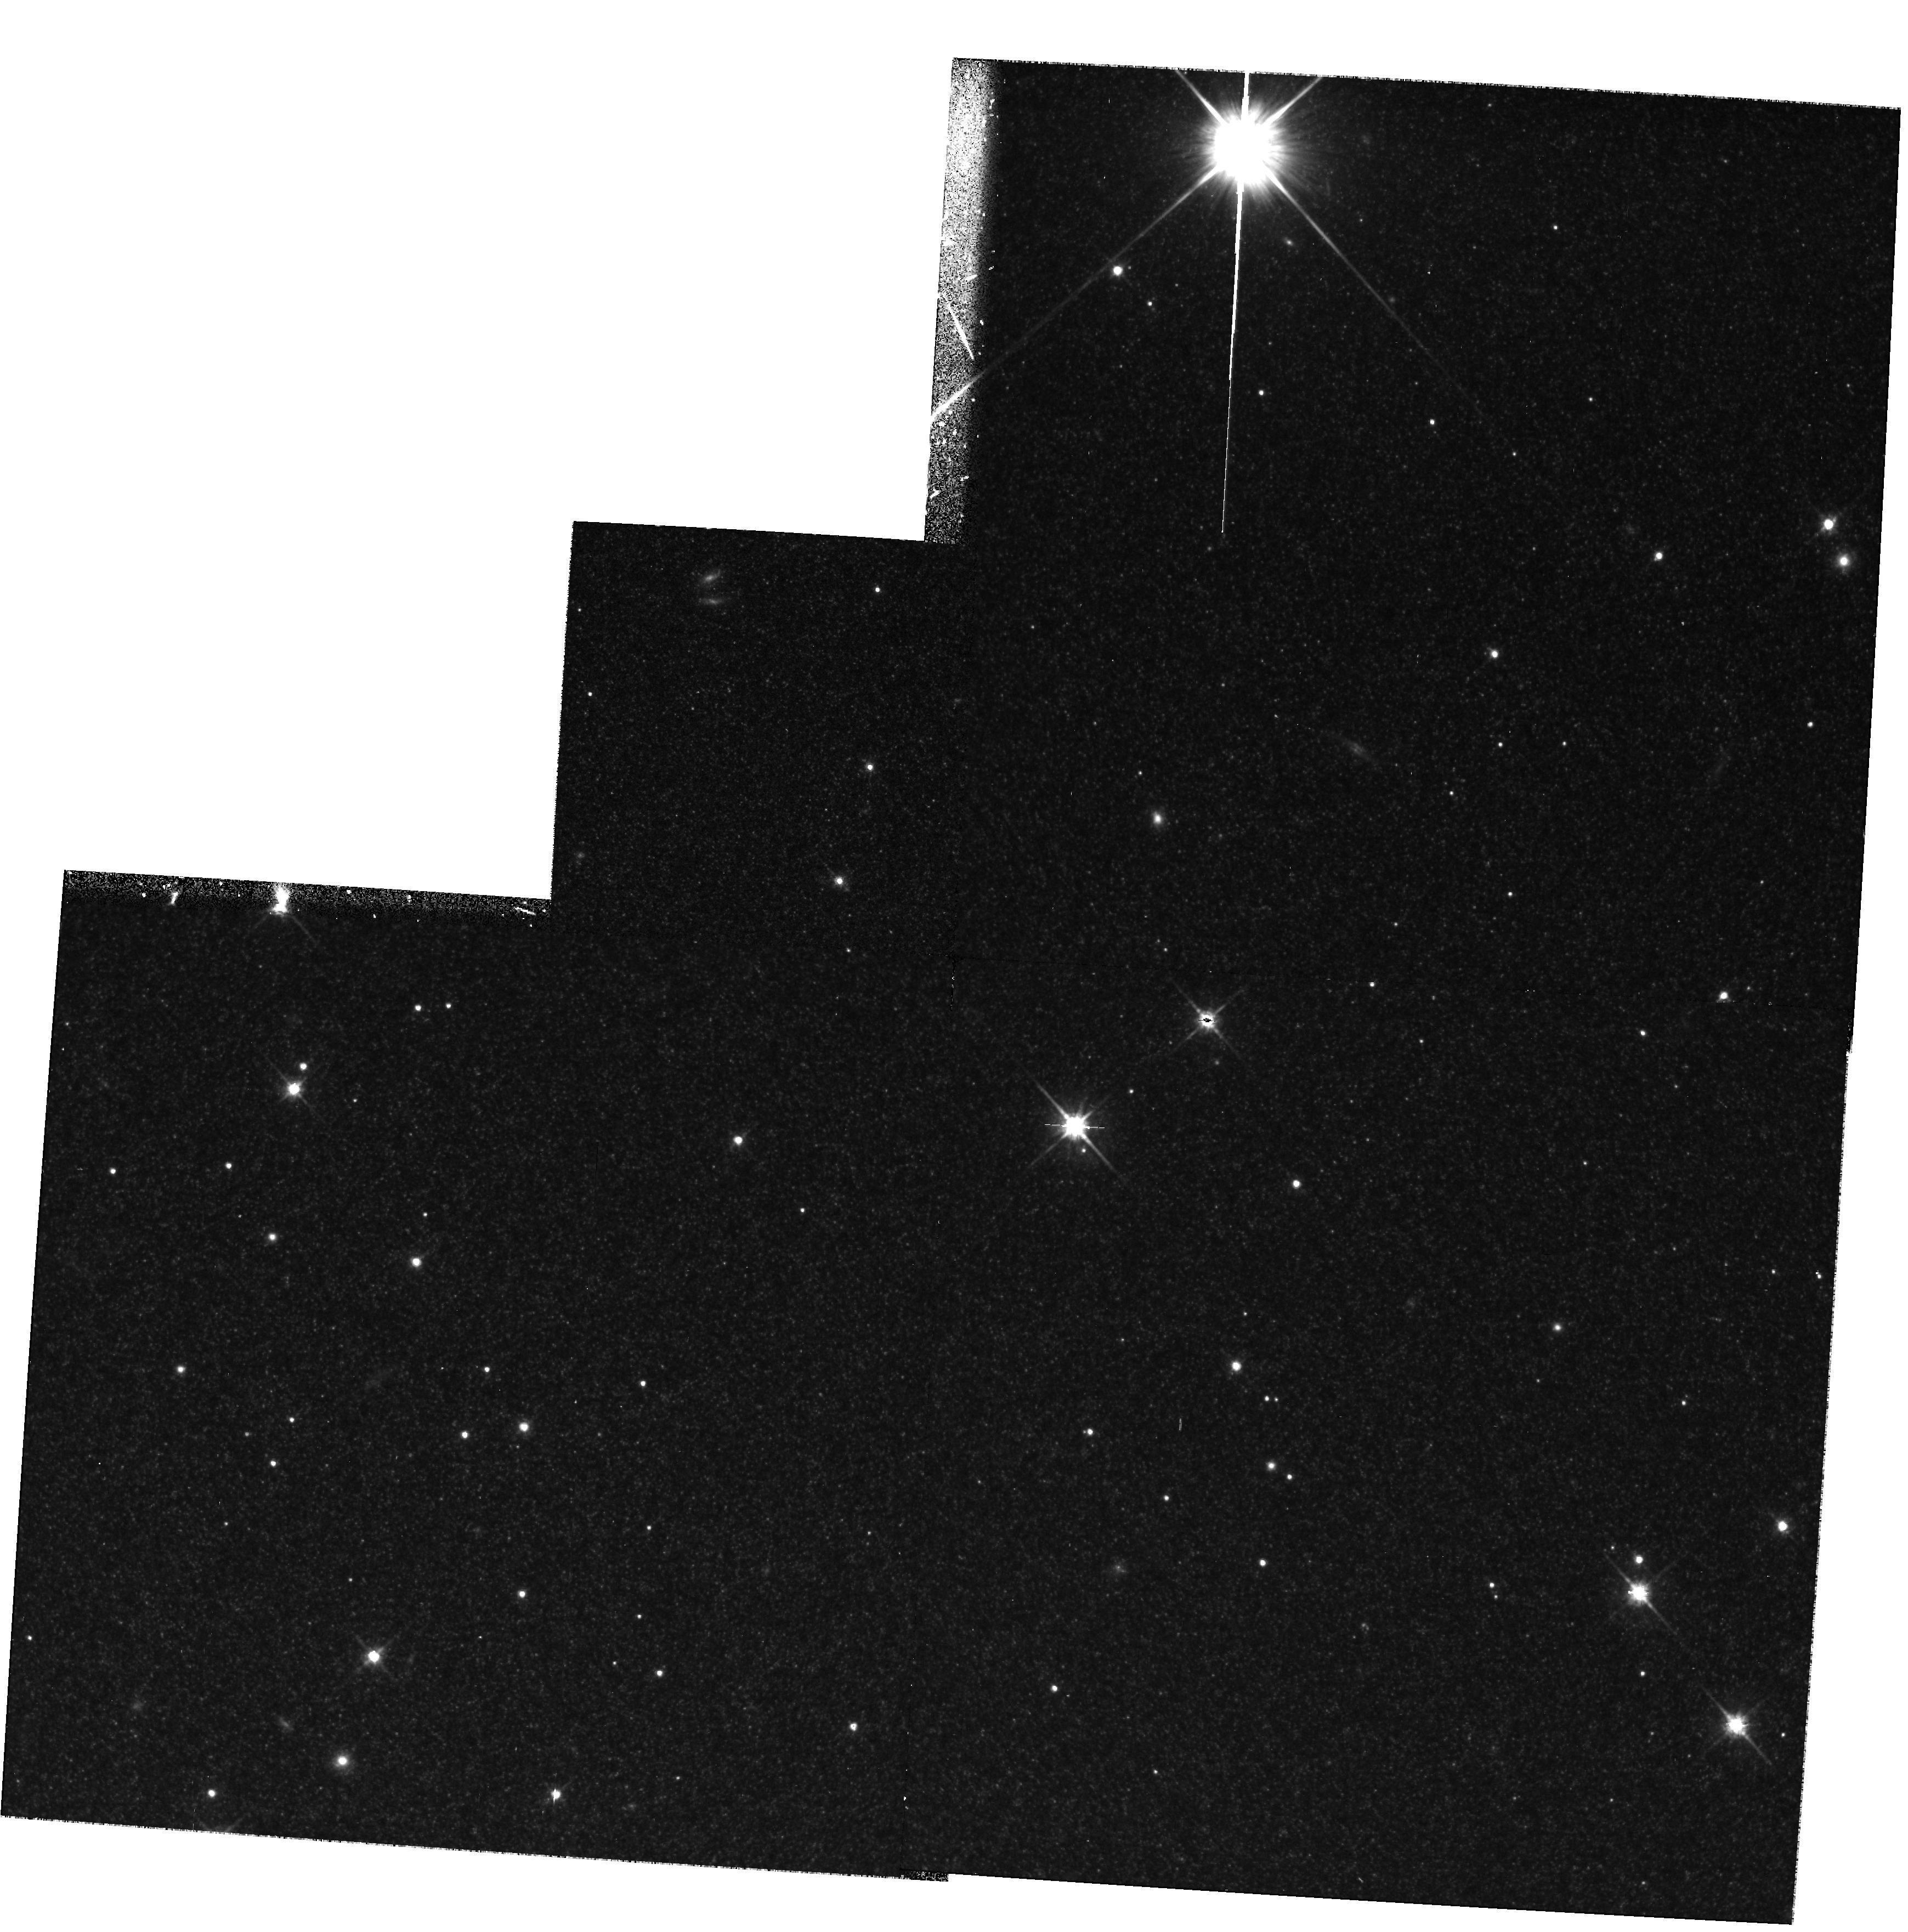
Target: PAR-WFPC2. Instrument: WFPC2/PC. Filter: F814W. Exposure: 40 min. Observation ID: hst_7267_01_wfpc2_pc_f814w_u46d01

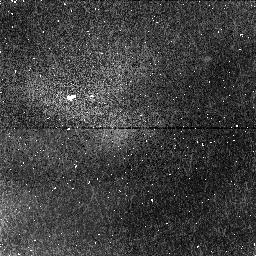
Target: PAR-NIC. Instrument: NICMOS/NIC1. Filter: F164N. Exposure: 19 min. Observation ID: n46d02050

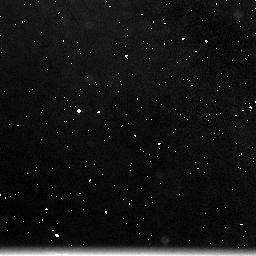
Target: NIC-BACKGR. Instrument: NICMOS/NIC3. Filter: F215N. Exposure: 19 min. Observation ID: n46d020b0

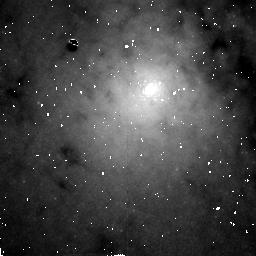
Target: CENTAURUS-A-NUC. Instrument: NICMOS/NIC2. Filter: F190N. Exposure: 43 min. Observation ID: n46d02080

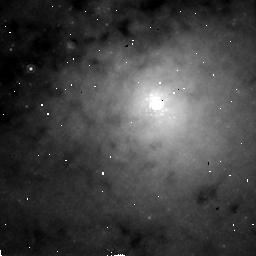
Target: CENTAURUS-A-NUC. Instrument: NICMOS/NIC2. Filter: POL120L. Exposure: 1.1 h. Observation ID: n46d01080

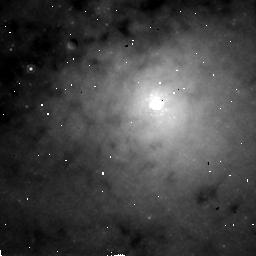
Target: CENTAURUS-A-NUC. Instrument: NICMOS/NIC2. Filter: POL240L. Exposure: 1.1 h. Observation ID: n46d010a0

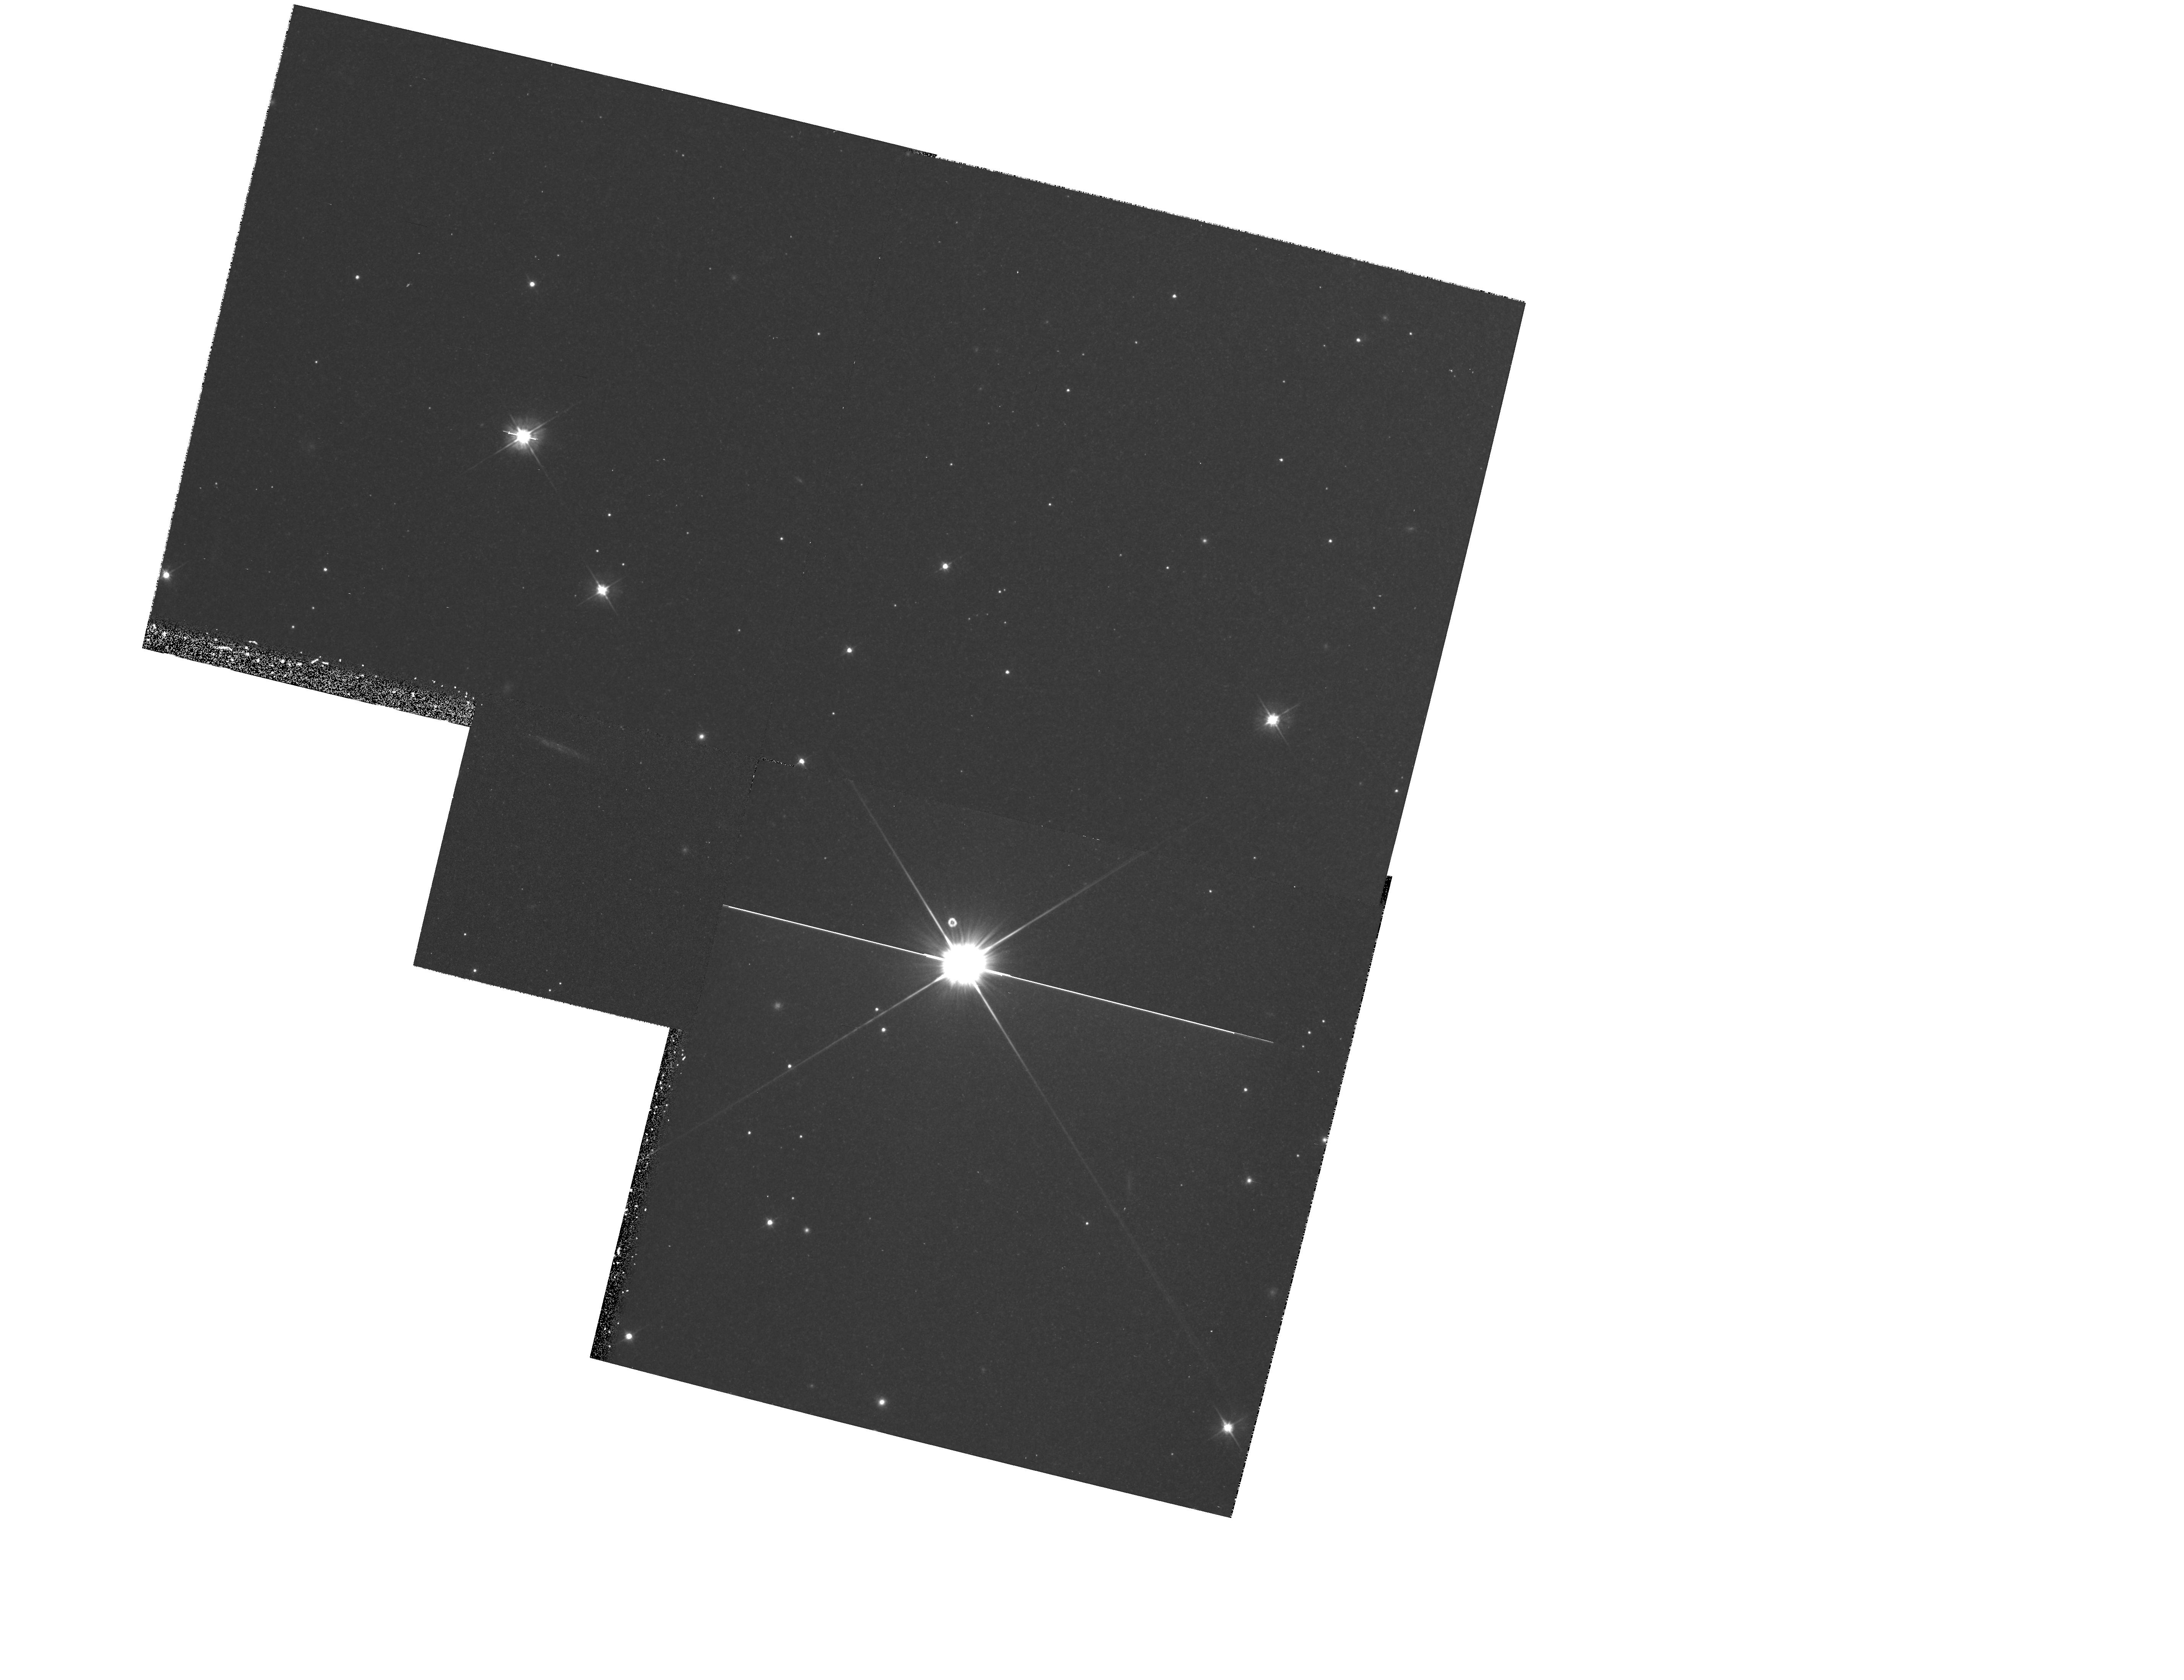
Target: PAR-WFPC2. Instrument: WFPC2/PC. Filter: F555W. Exposure: 27 min. Observation ID: hst_7267_02_wfpc2_pc_f555w_u46d02

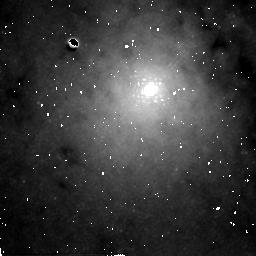
Target: CENTAURUS-A-NUC. Instrument: NICMOS/NIC2. Filter: F222M. Exposure: 43 min. Observation ID: n46d02090

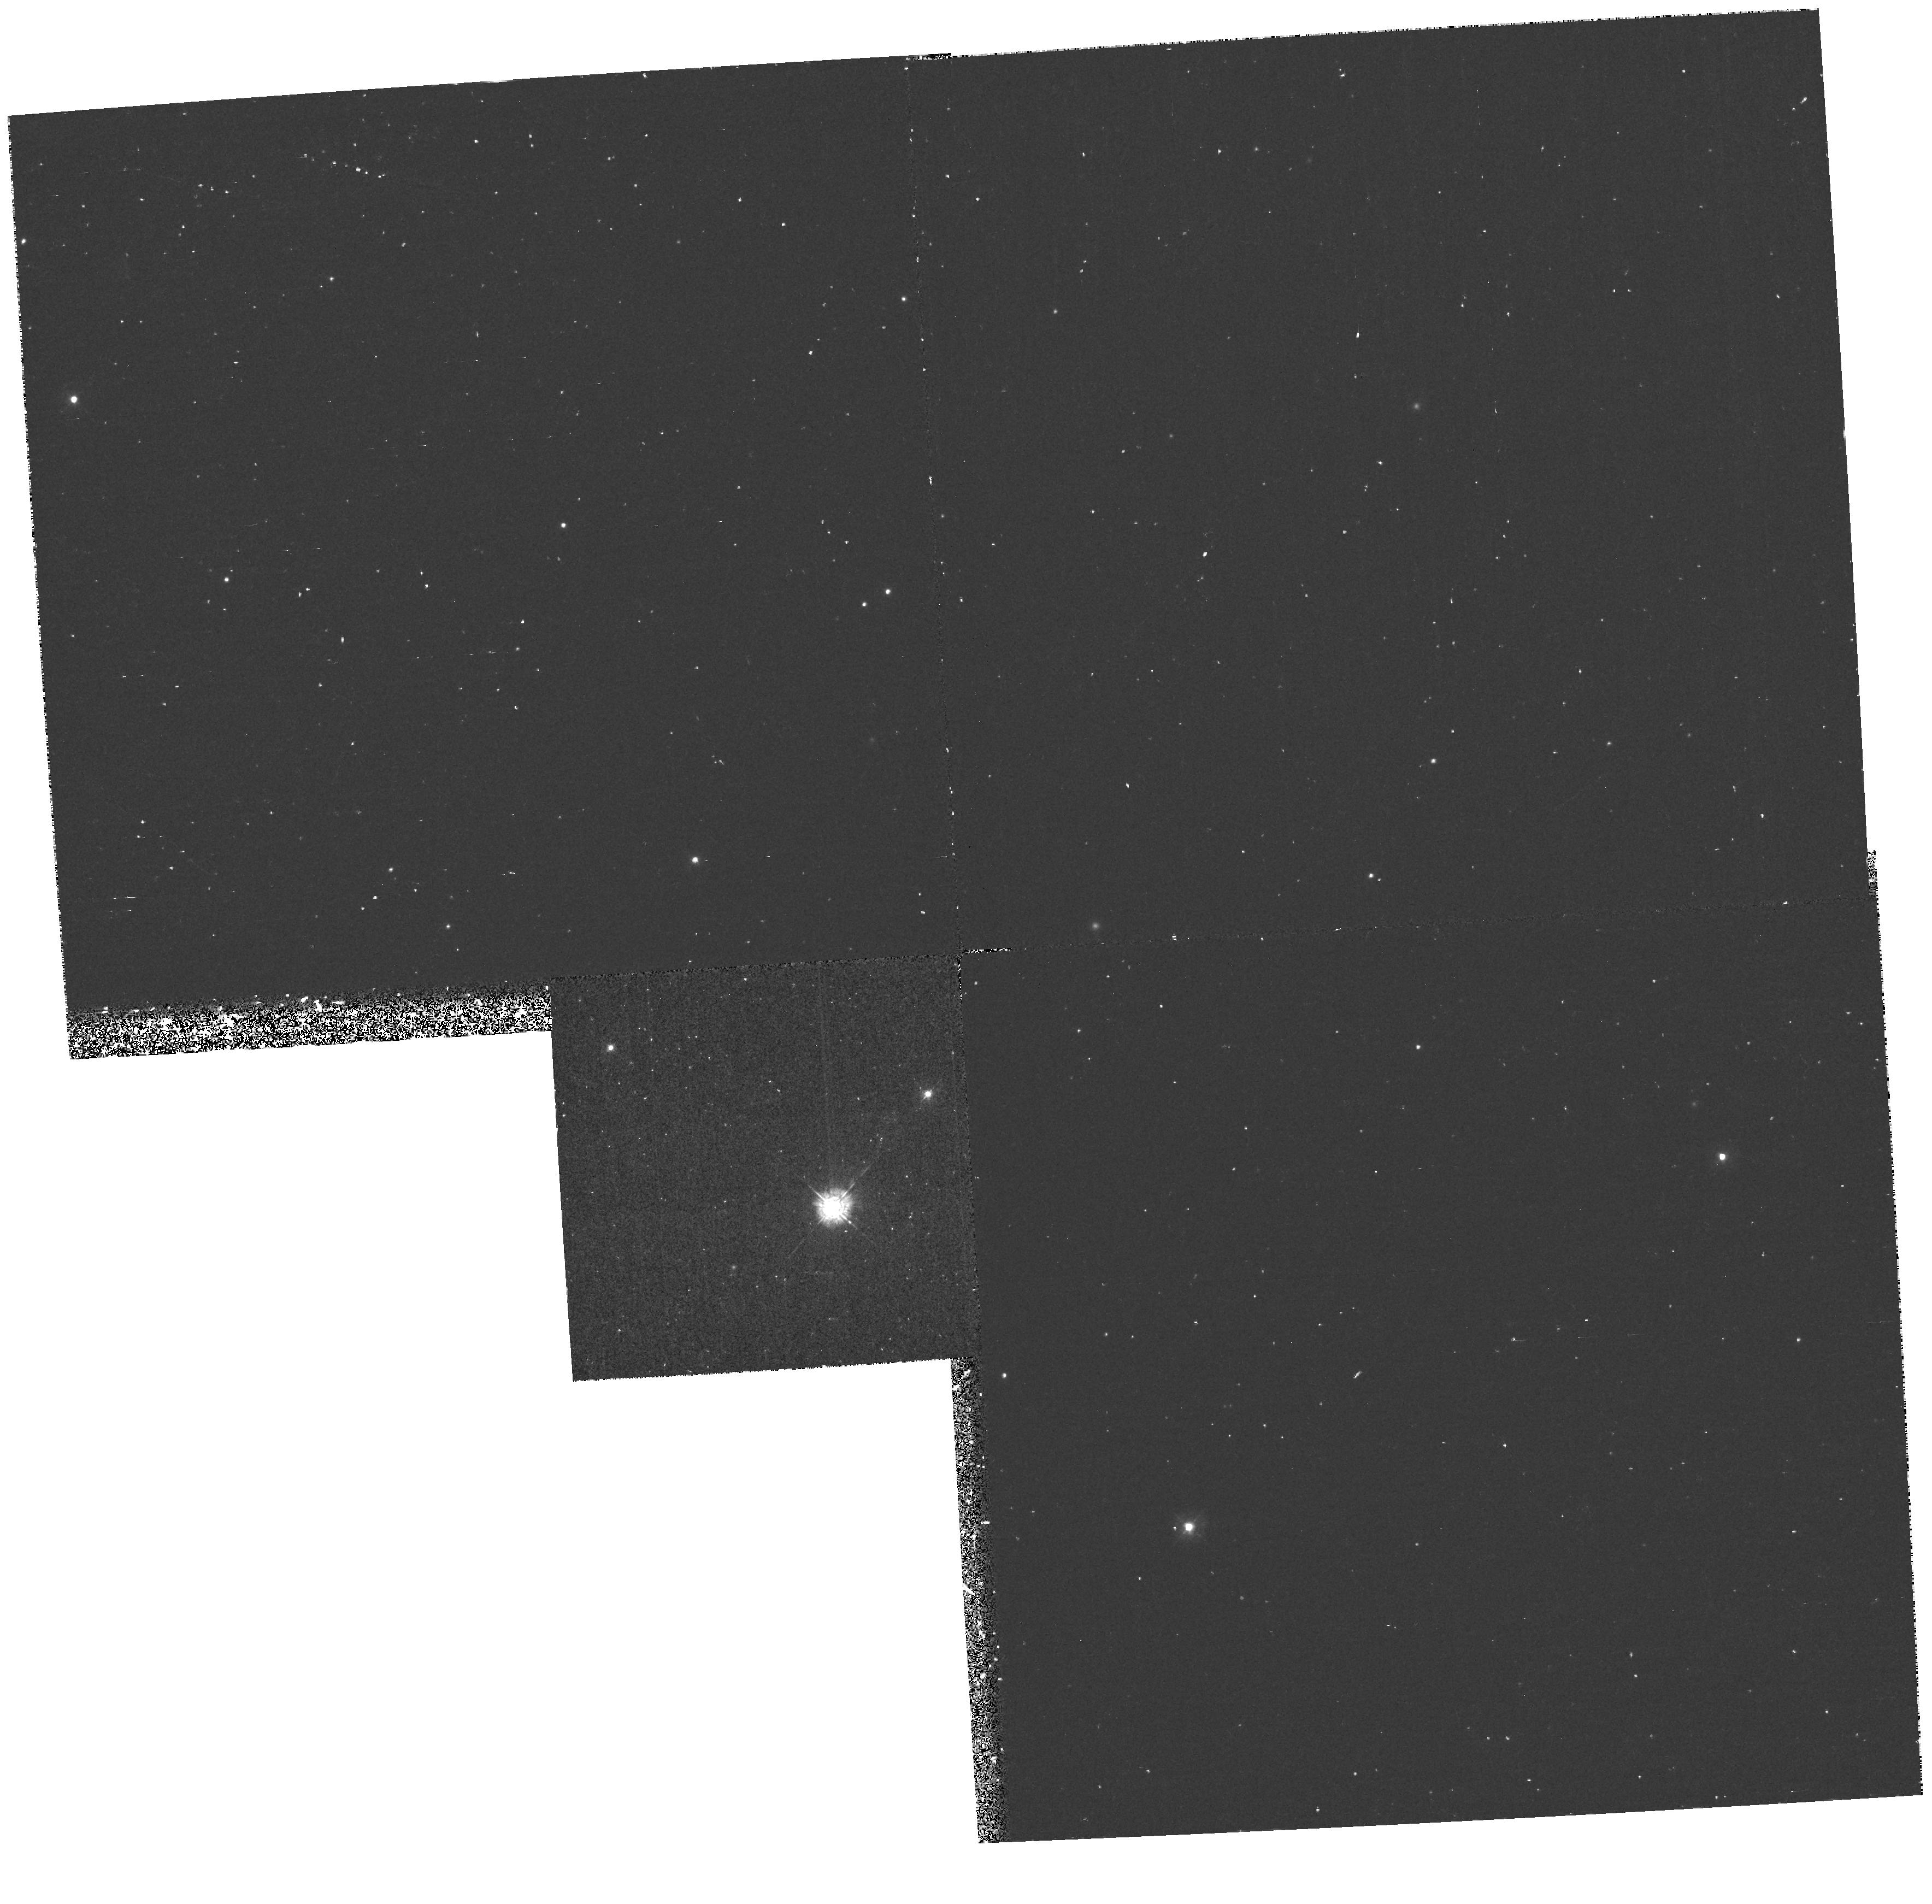
Target: PAR-WFPC2. Instrument: WFPC2/PC. Filter: F336W. Exposure: 37 min. Observation ID: hst_7267_03_wfpc2_pc_f336w_u46d03

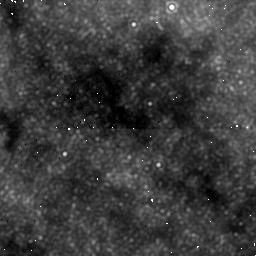
Target: PAR-NIC. Instrument: NICMOS/NIC1. Filter: F160W. Exposure: 1.4 h. Observation ID: n46d03040

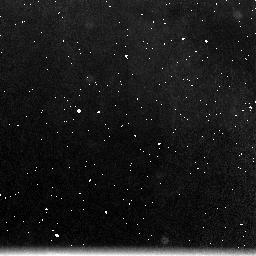
Target: NIC-BACKGR. Instrument: NICMOS/NIC3. Filter: F212N. Exposure: 19 min. Observation ID: n46d020a0

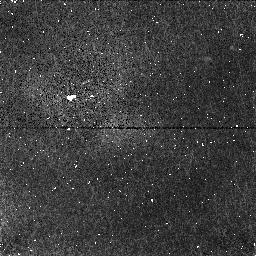
Target: PAR-NIC. Instrument: NICMOS/NIC1. Filter: F166N. Exposure: 19 min. Observation ID: n46d02060

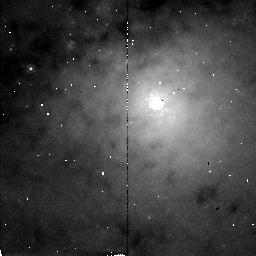
Target: CENTAURUS-A-NUC. Instrument: NICMOS/NIC2. Filter: POL0L. Exposure: 3 min. Observation ID: n46d01060

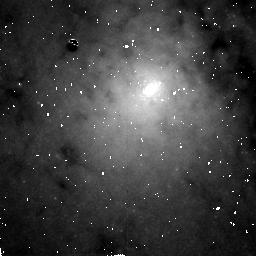
Target: CENTAURUS-A-NUC. Instrument: NICMOS/NIC2. Filter: F187N. Exposure: 43 min. Observation ID: n46d02070

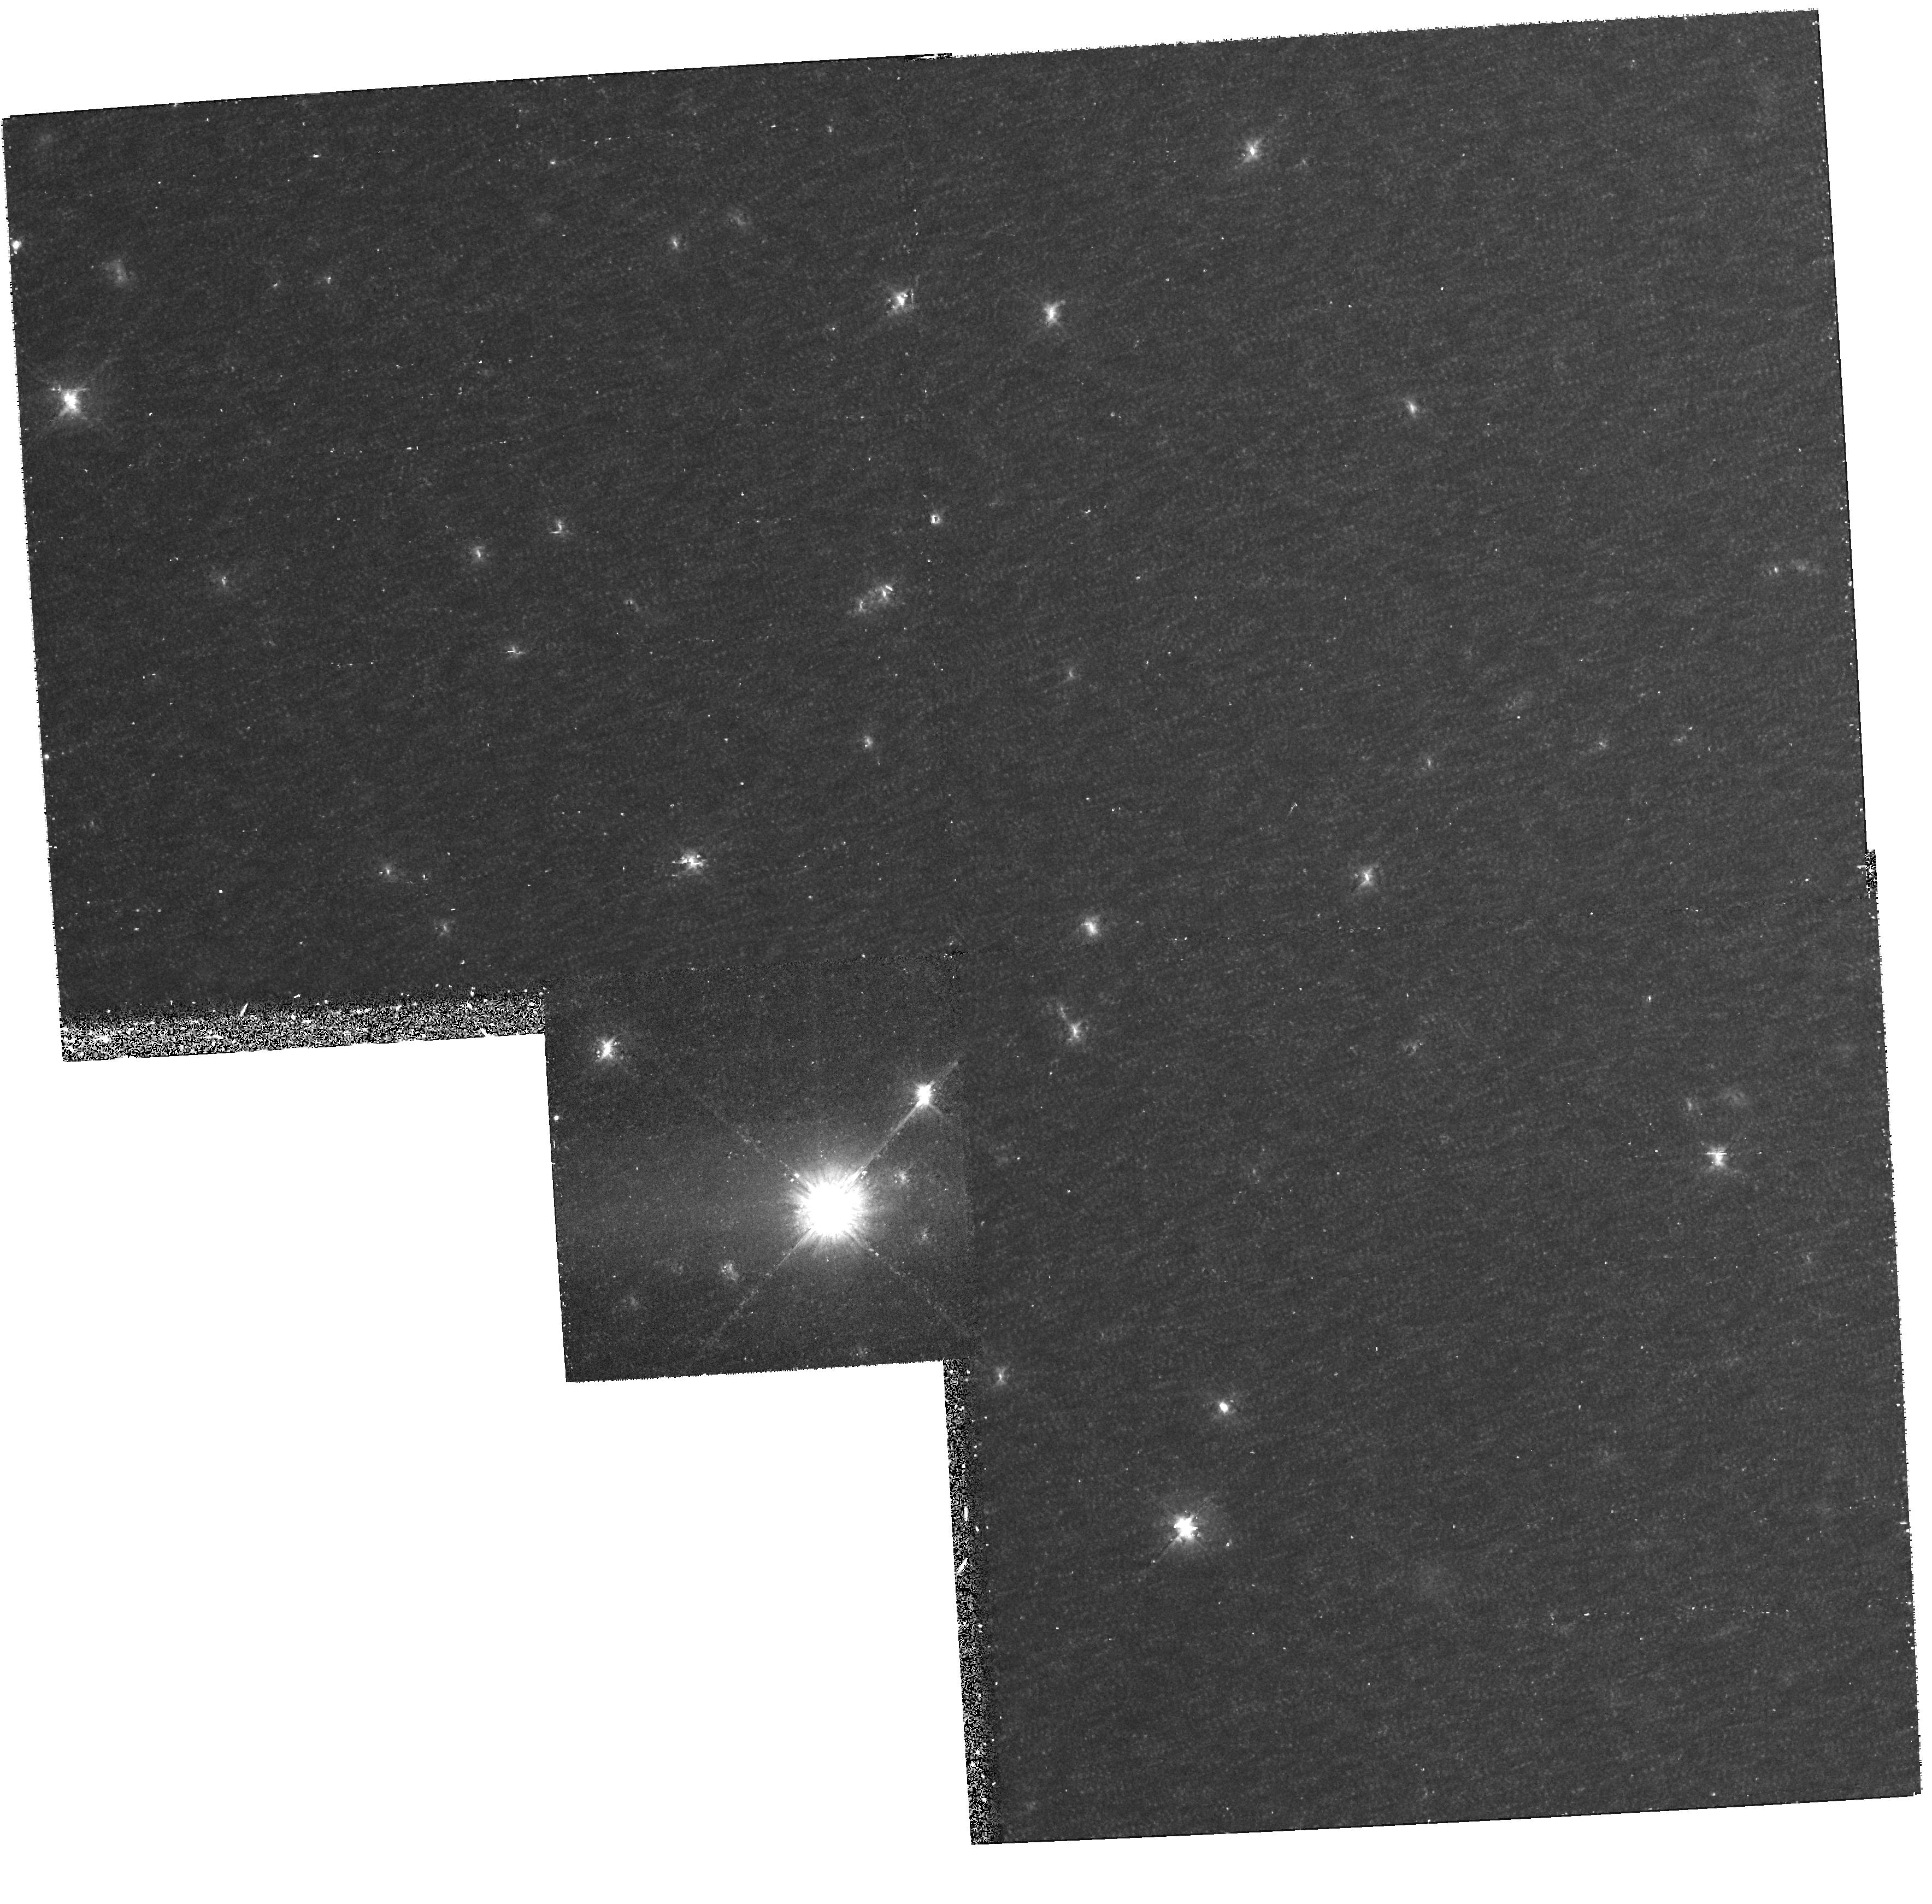
Target: PAR-WFPC2. Instrument: WFPC2/PC. Filter: F814W. Exposure: 37 min. Observation ID: hst_7267_03_wfpc2_pc_f814w_u46d03

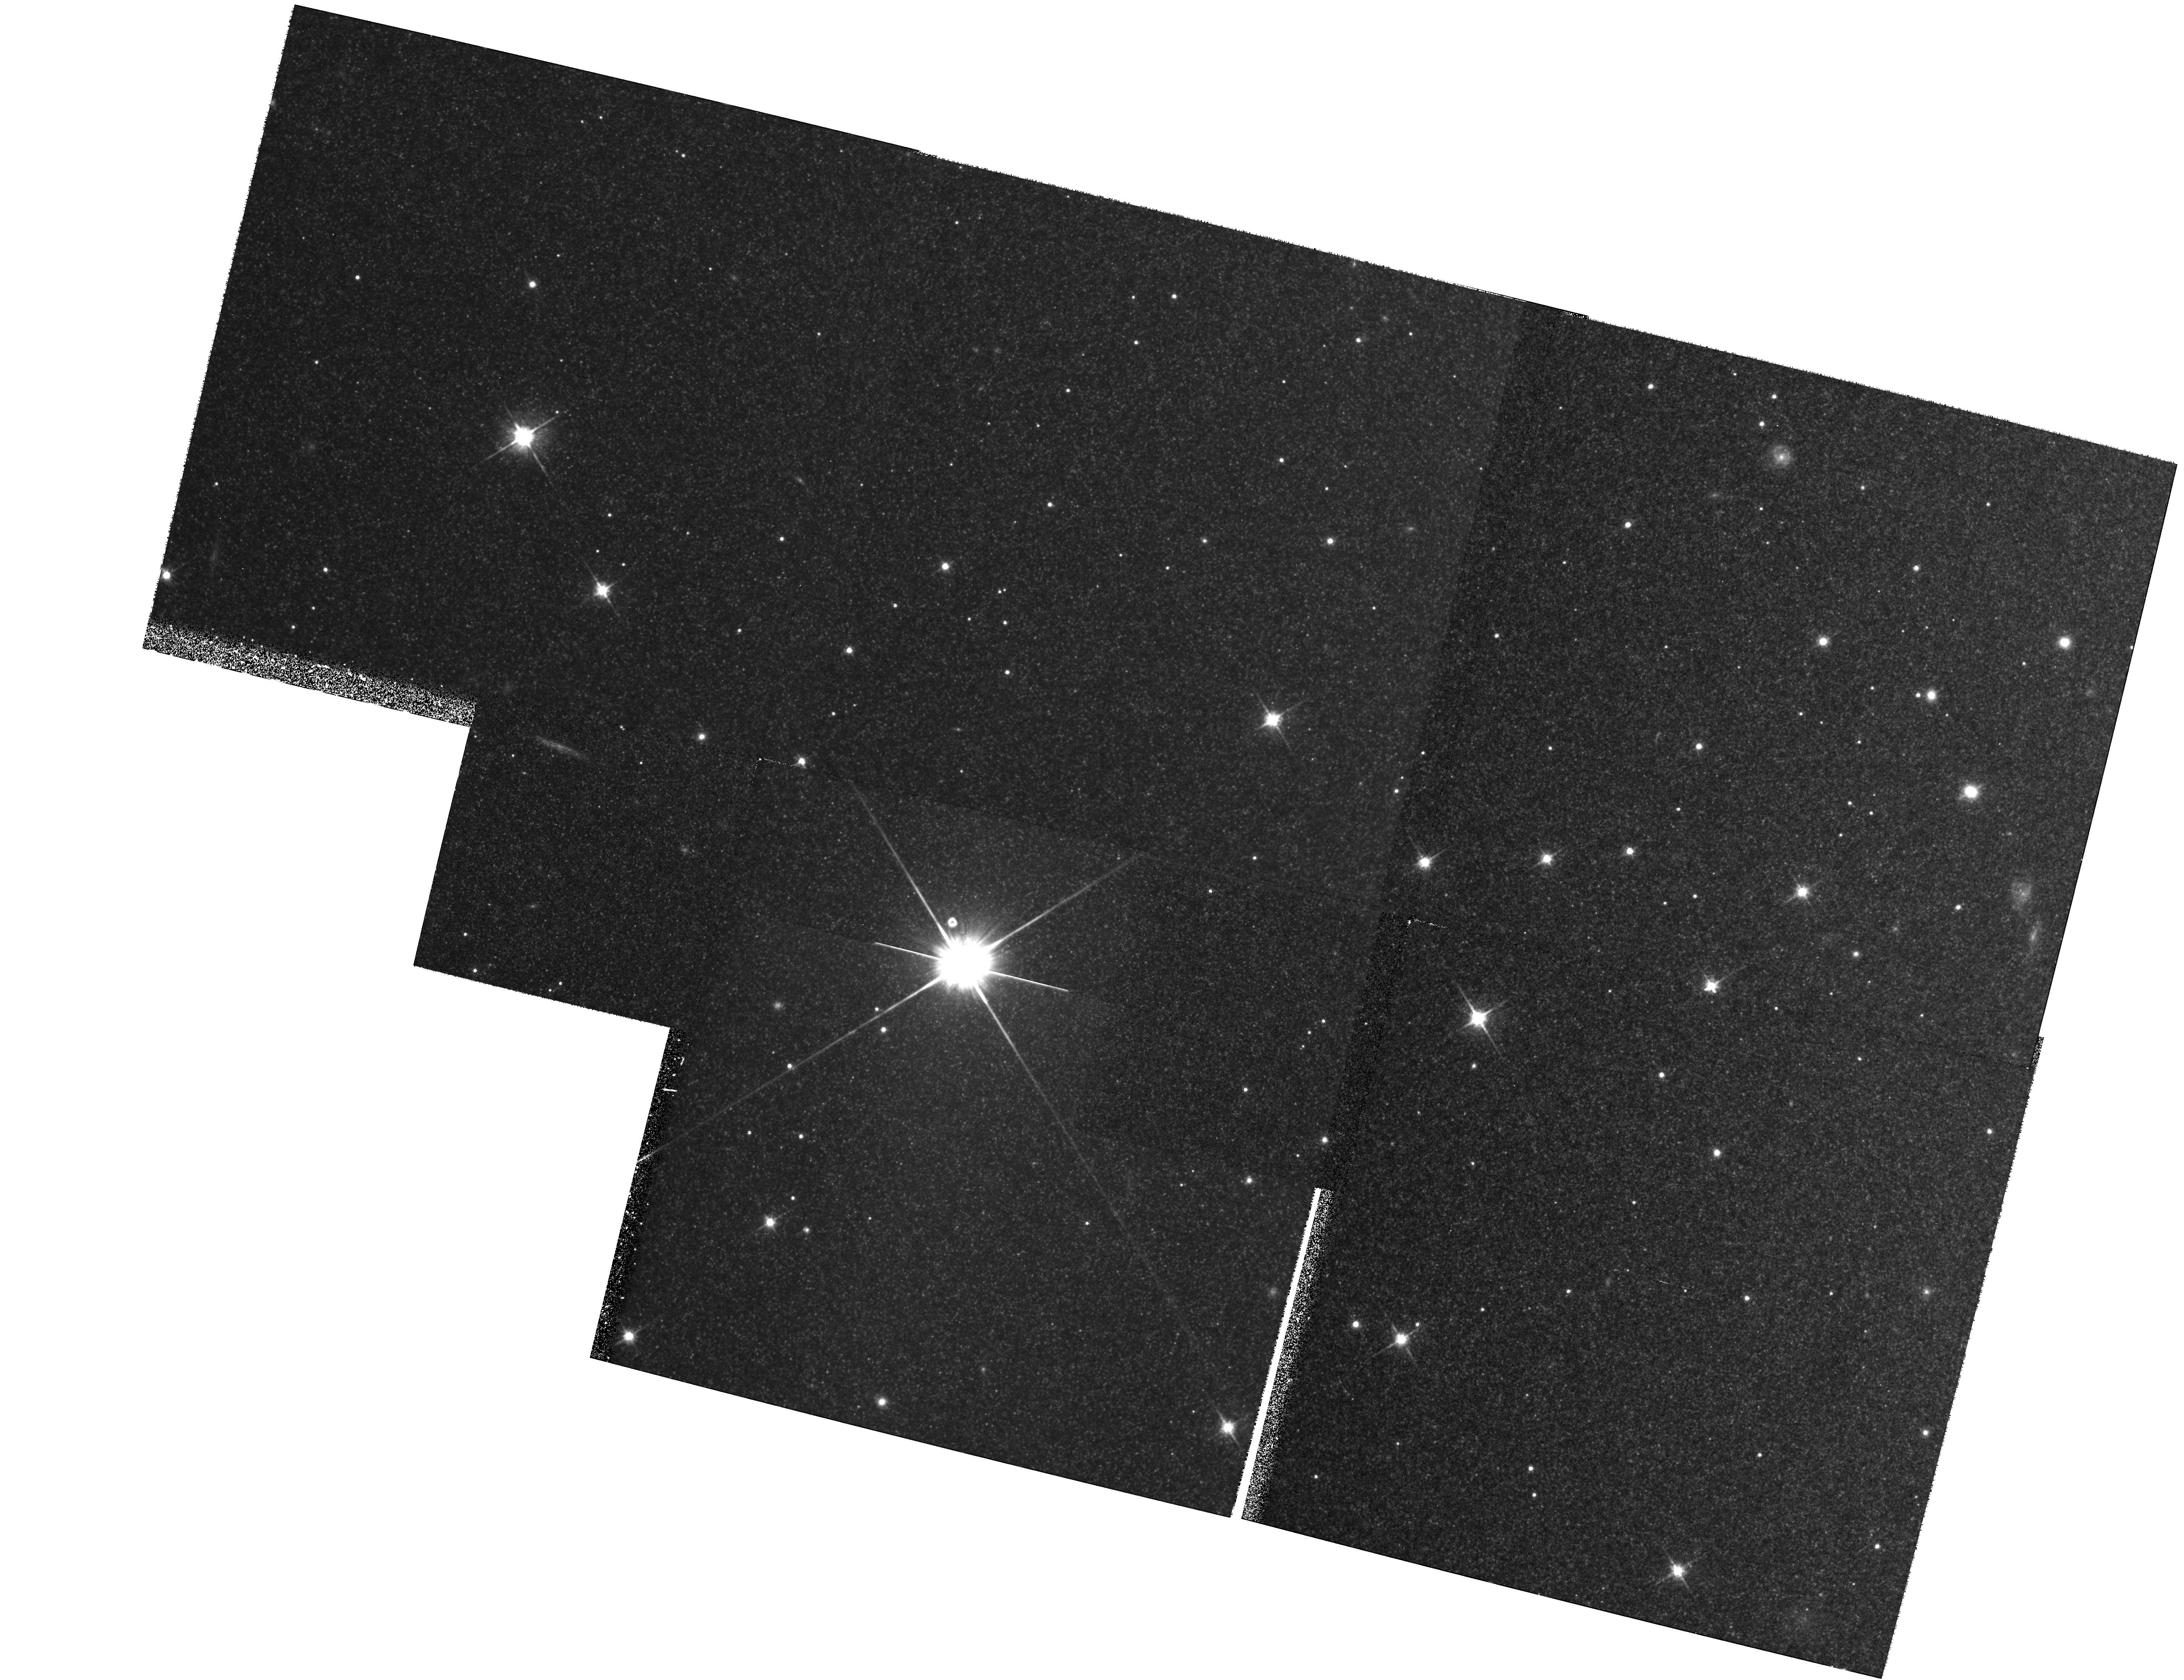
Target: PAR-WFPC2. Instrument: WFPC2/PC. Filter: F814W. Exposure: 47 min. Observation ID: hst_7267_02_wfpc2_pc_f814w_u46d02

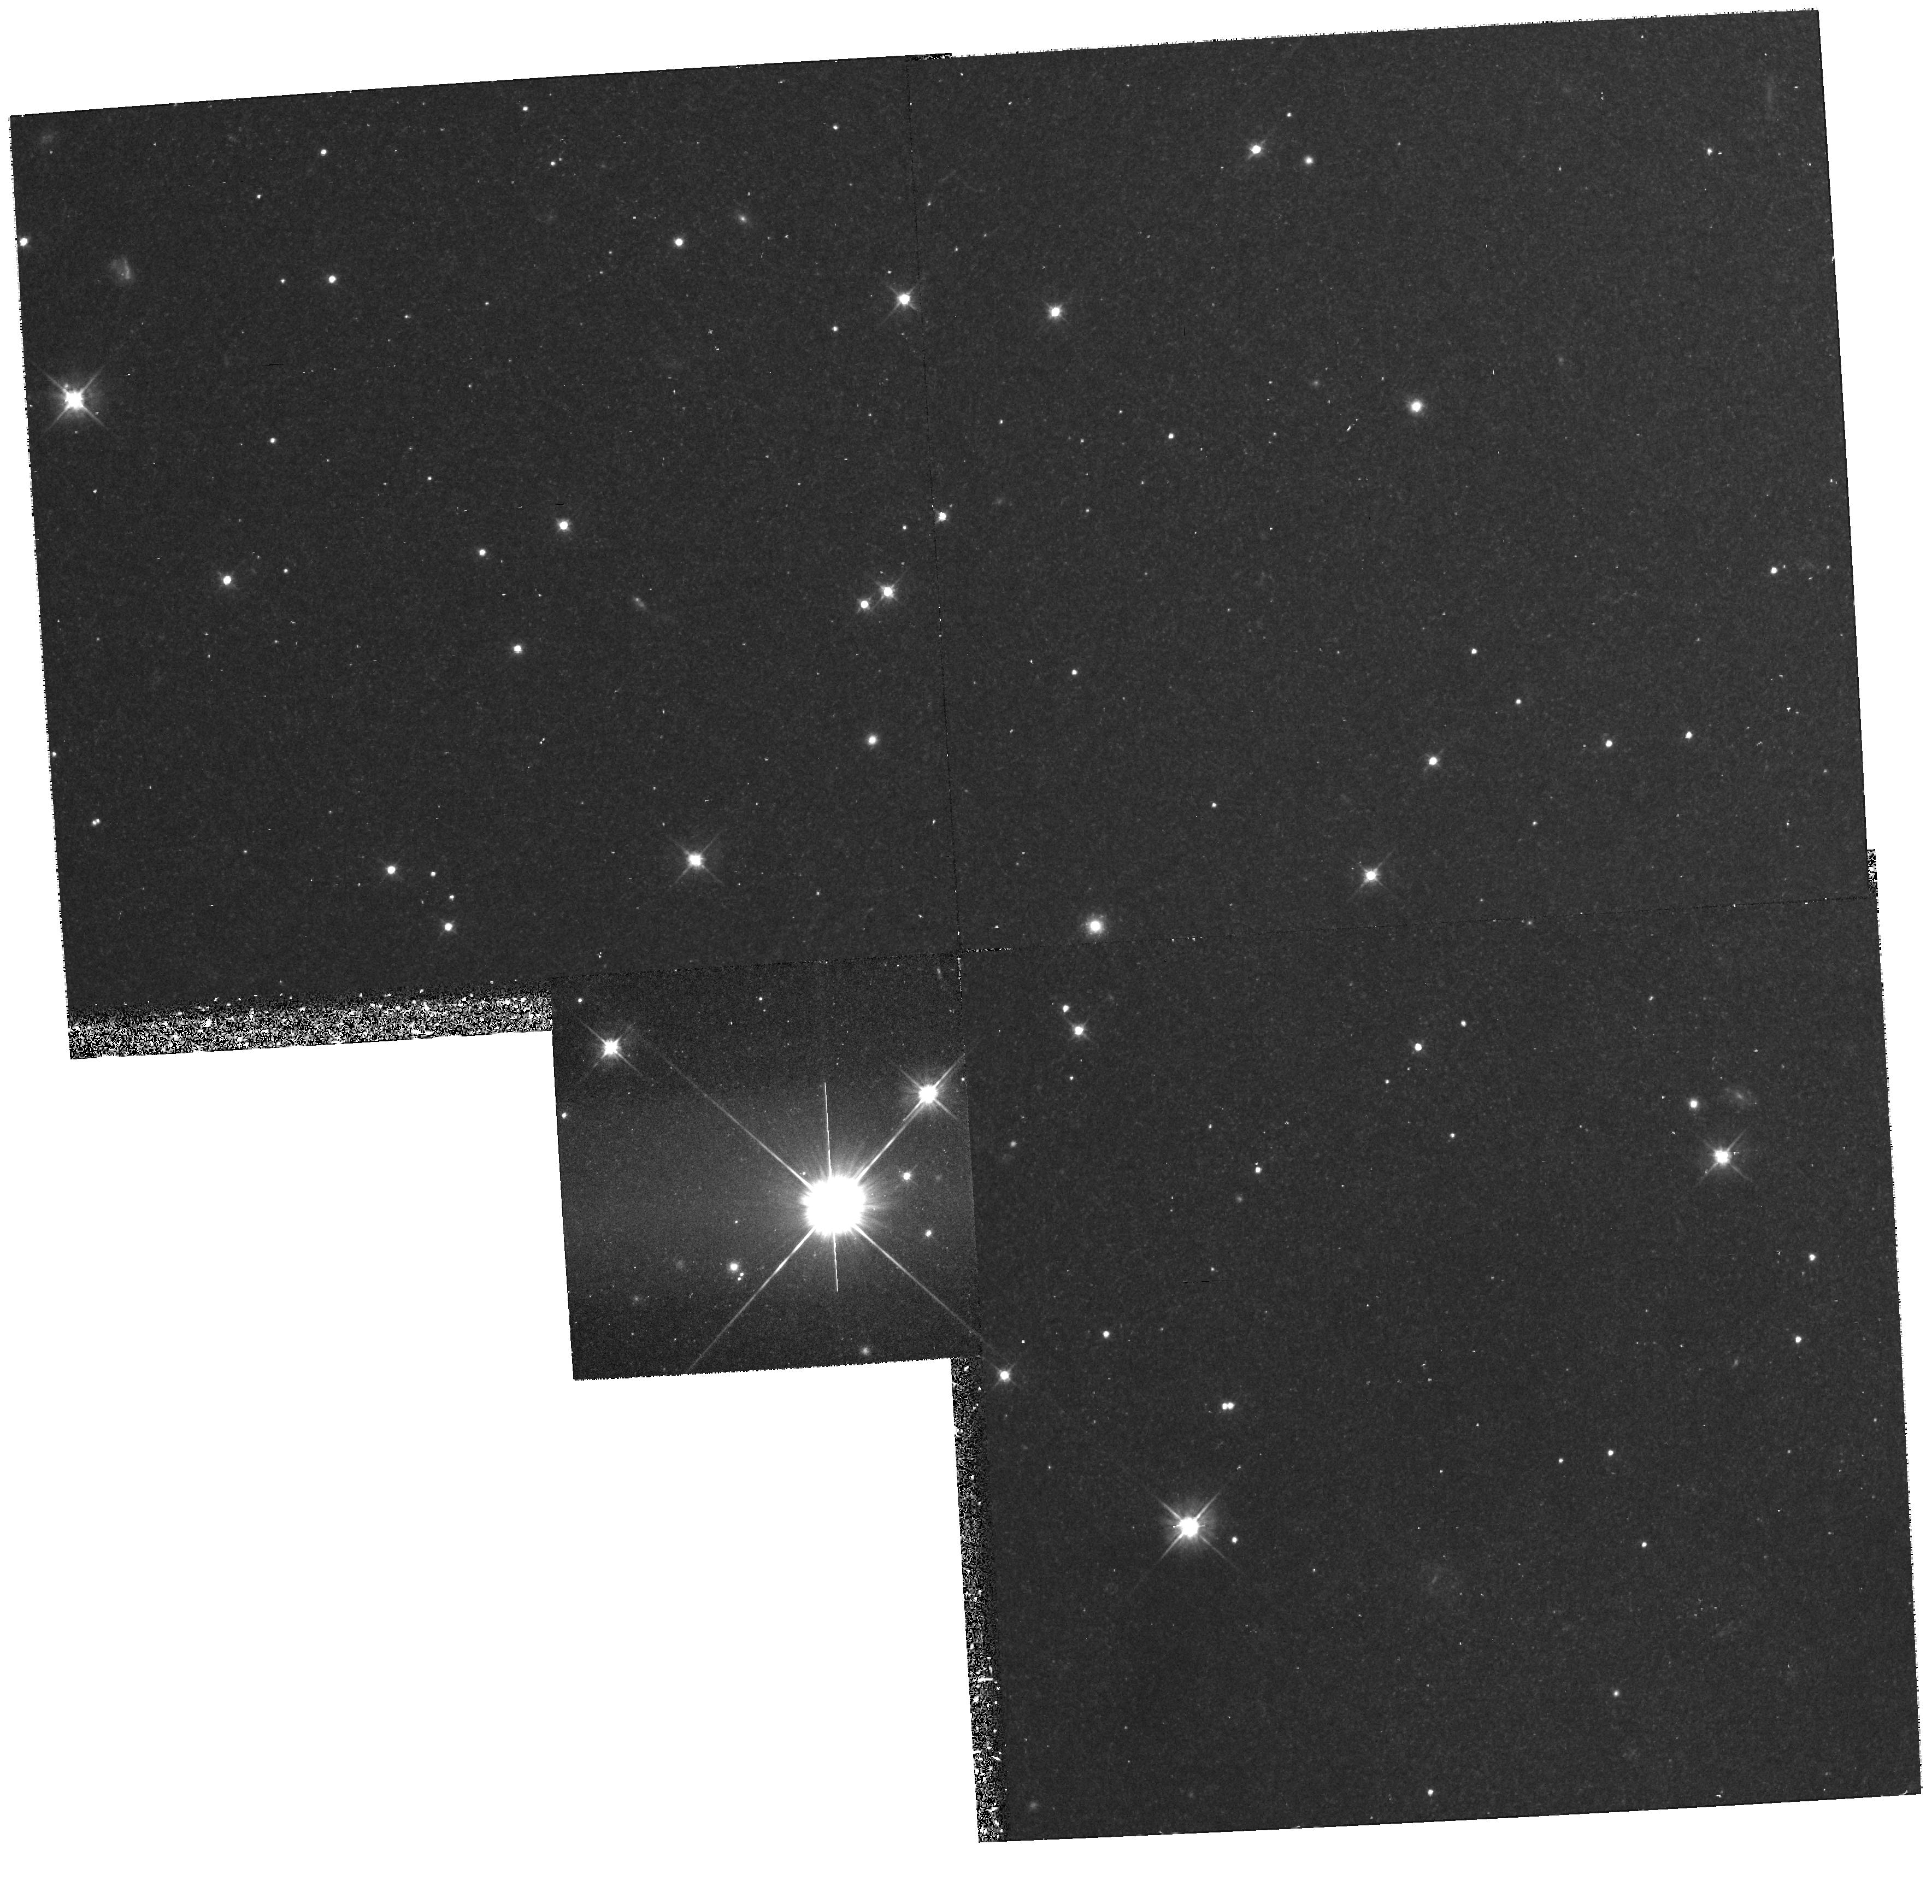
Target: PAR-WFPC2. Instrument: WFPC2/PC. Filter: F555W. Exposure: 37 min. Observation ID: hst_7267_03_wfpc2_pc_f555w_u46d03

Infrared imaging and polarimetry observations of the obscured nucleus of Centaurus A (PI: Schreier, Ethan J.)

We propose to obtain infrared imaging polarimetry, broad and narrow band imaging of the nuclear regions of Centaurus A. This project complements and extends the studies we performed with HST in the optical bands and in the IR with ground based data. In optical images the dust lane dominates both the morphology and the polarization properties and it appears that the active nucleus is completely hidden from our view. The reduced extinction and efficiency of the dichroic polarization of the dust in the infrared allows us a much clearer view of the innermost regions of Cen A, with our ground based IR polarimetry showing the existence of a highly polarized nucleus. However, the nature of the nucleus remains unclear. The HST polarization observations will determine whether the IR polarization is associated with an extended scattering region, for which we would expect to see a resolved centro-symmetic polarization pattern or with a mis-directed BL Lac nucleus(jet?). We will also explore the geometry and structure of the emission line region, in particular its relationship with the jet. A search for synchrotron emission off-nucleus associated with the X-ray/radio jet will be performed. A secondary goal of the observations will be to provide significantly better data about the globular cluster population of NGC 5128. The proposed parallel WF/PC-2 observations will allow us to measure the sizes, colors, and shapes of ~ 400 globular clusters.